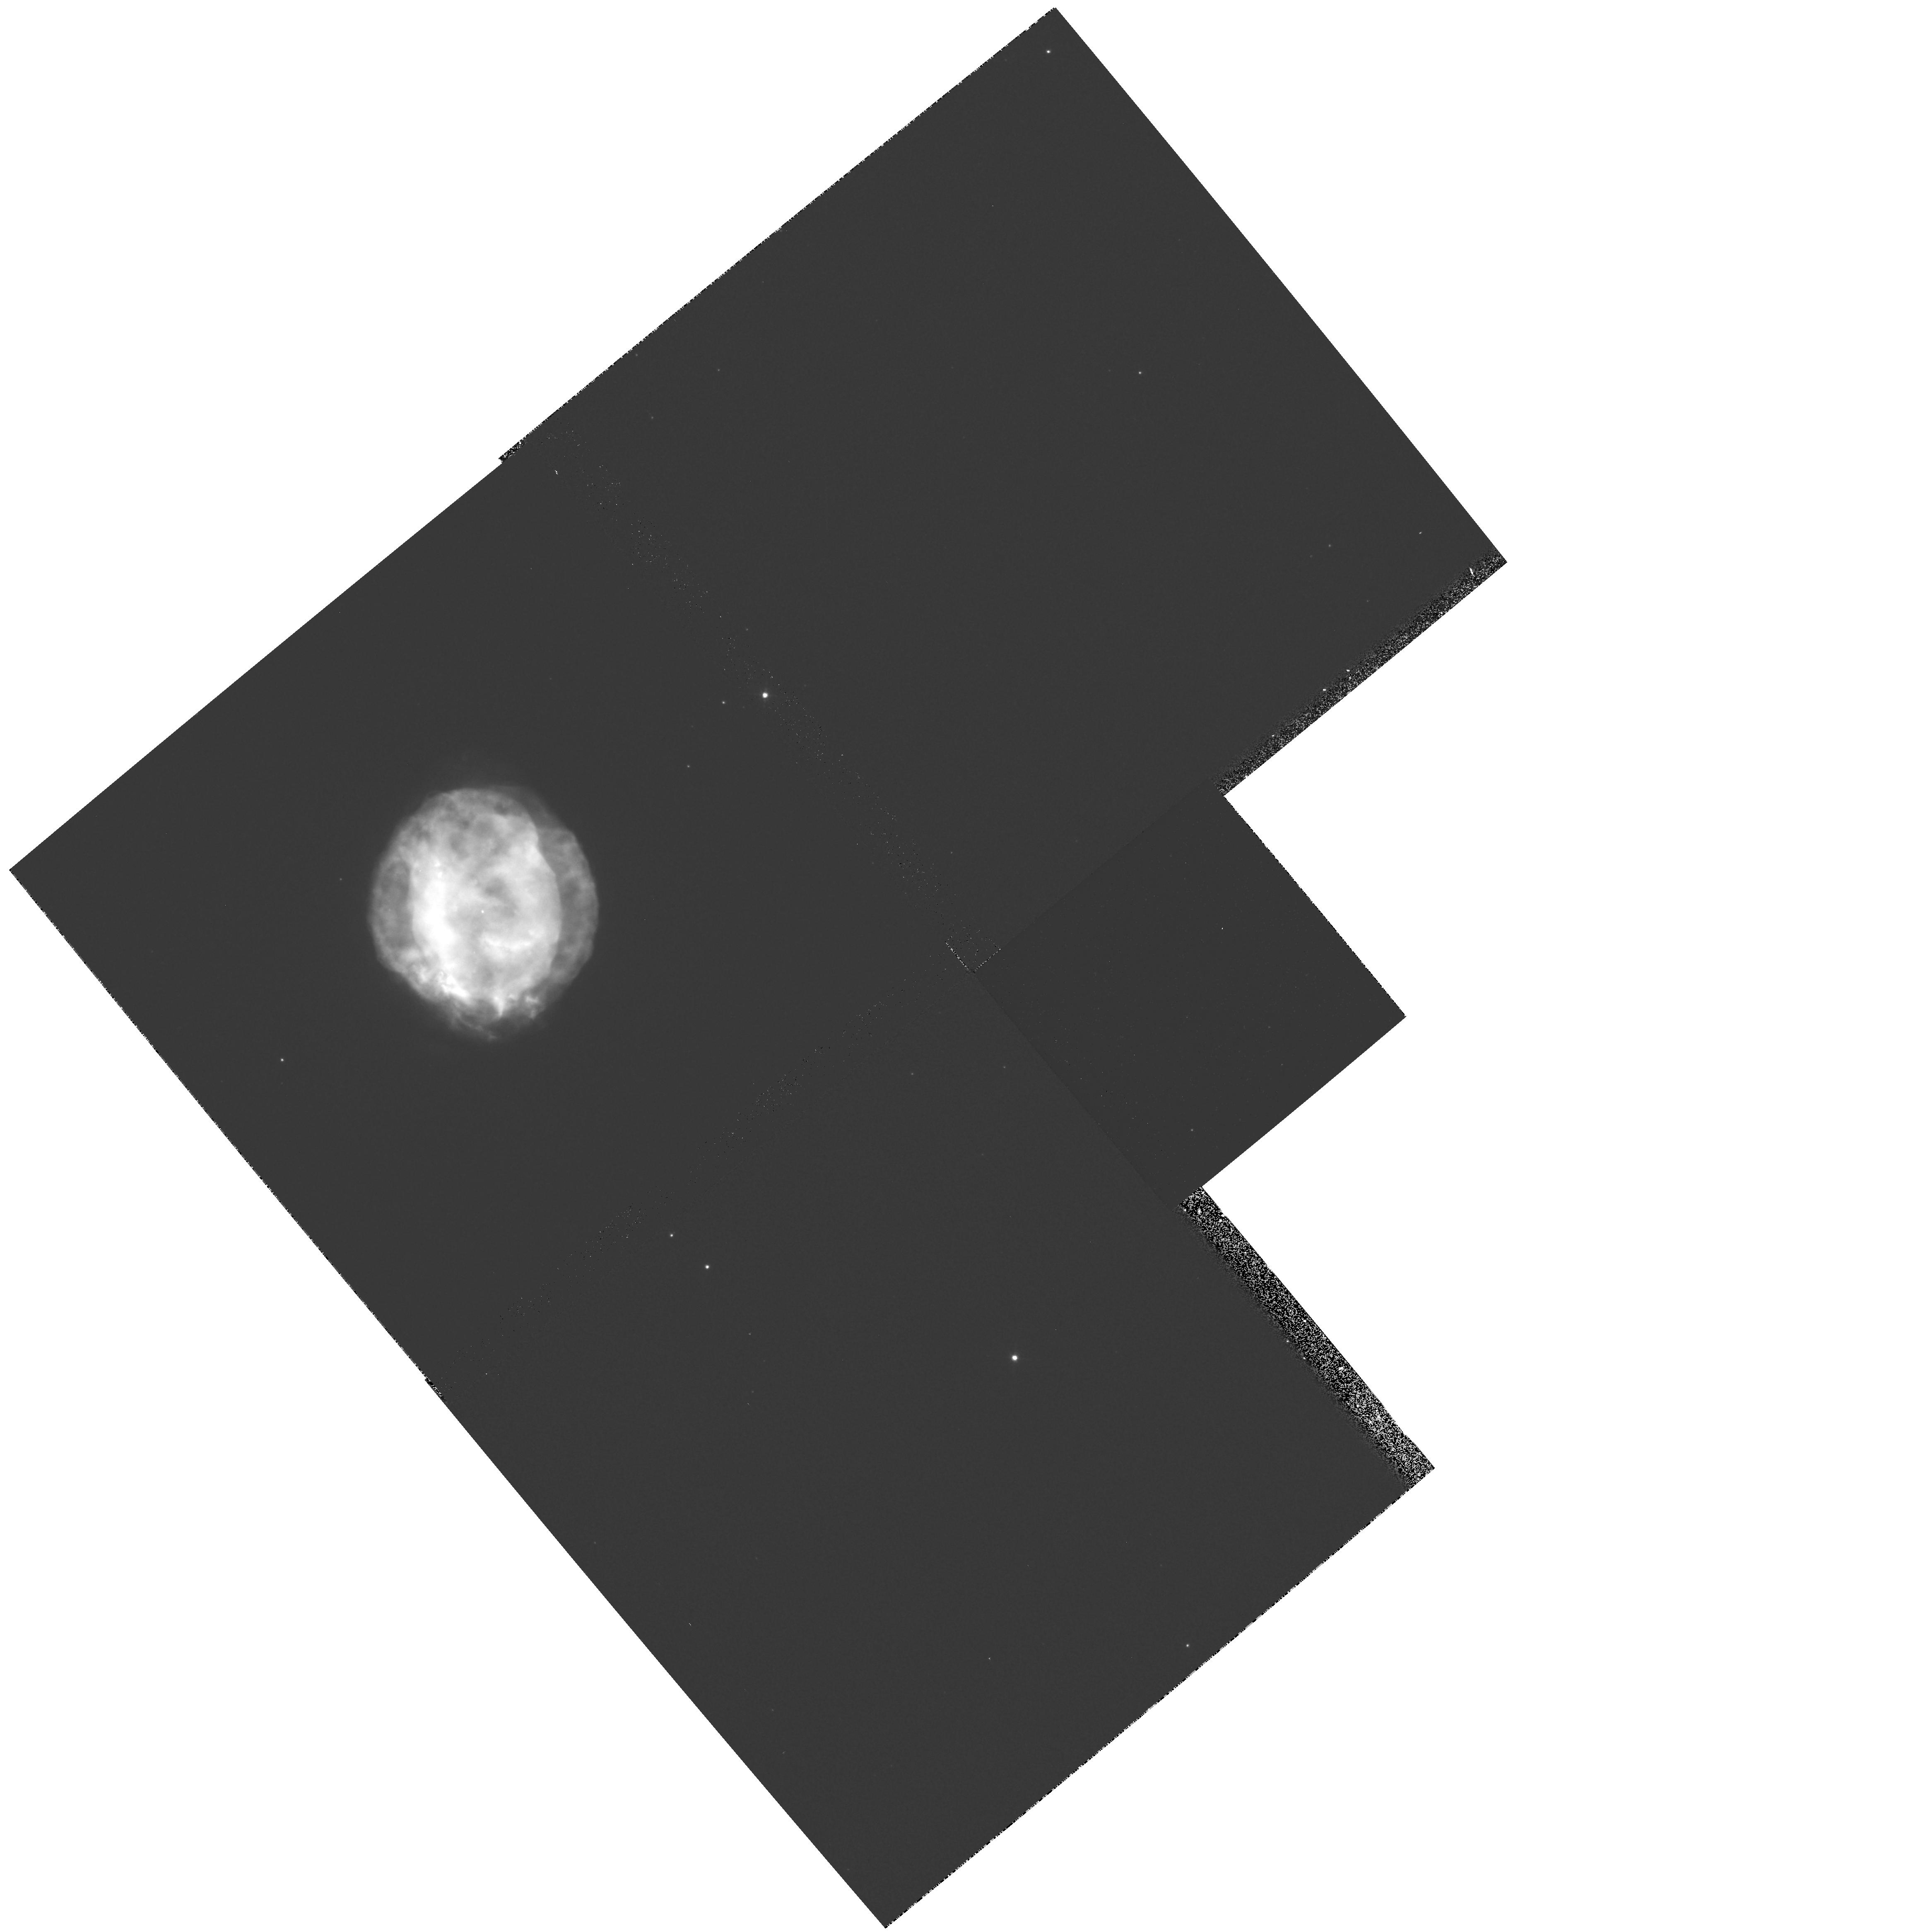
Target: NGC6818-WF. Instrument: WFPC2/PC. Filter: F656N. Exposure: 9 min. Observation ID: hst_6792_02_wfpc2_pc_f656n_u37b02

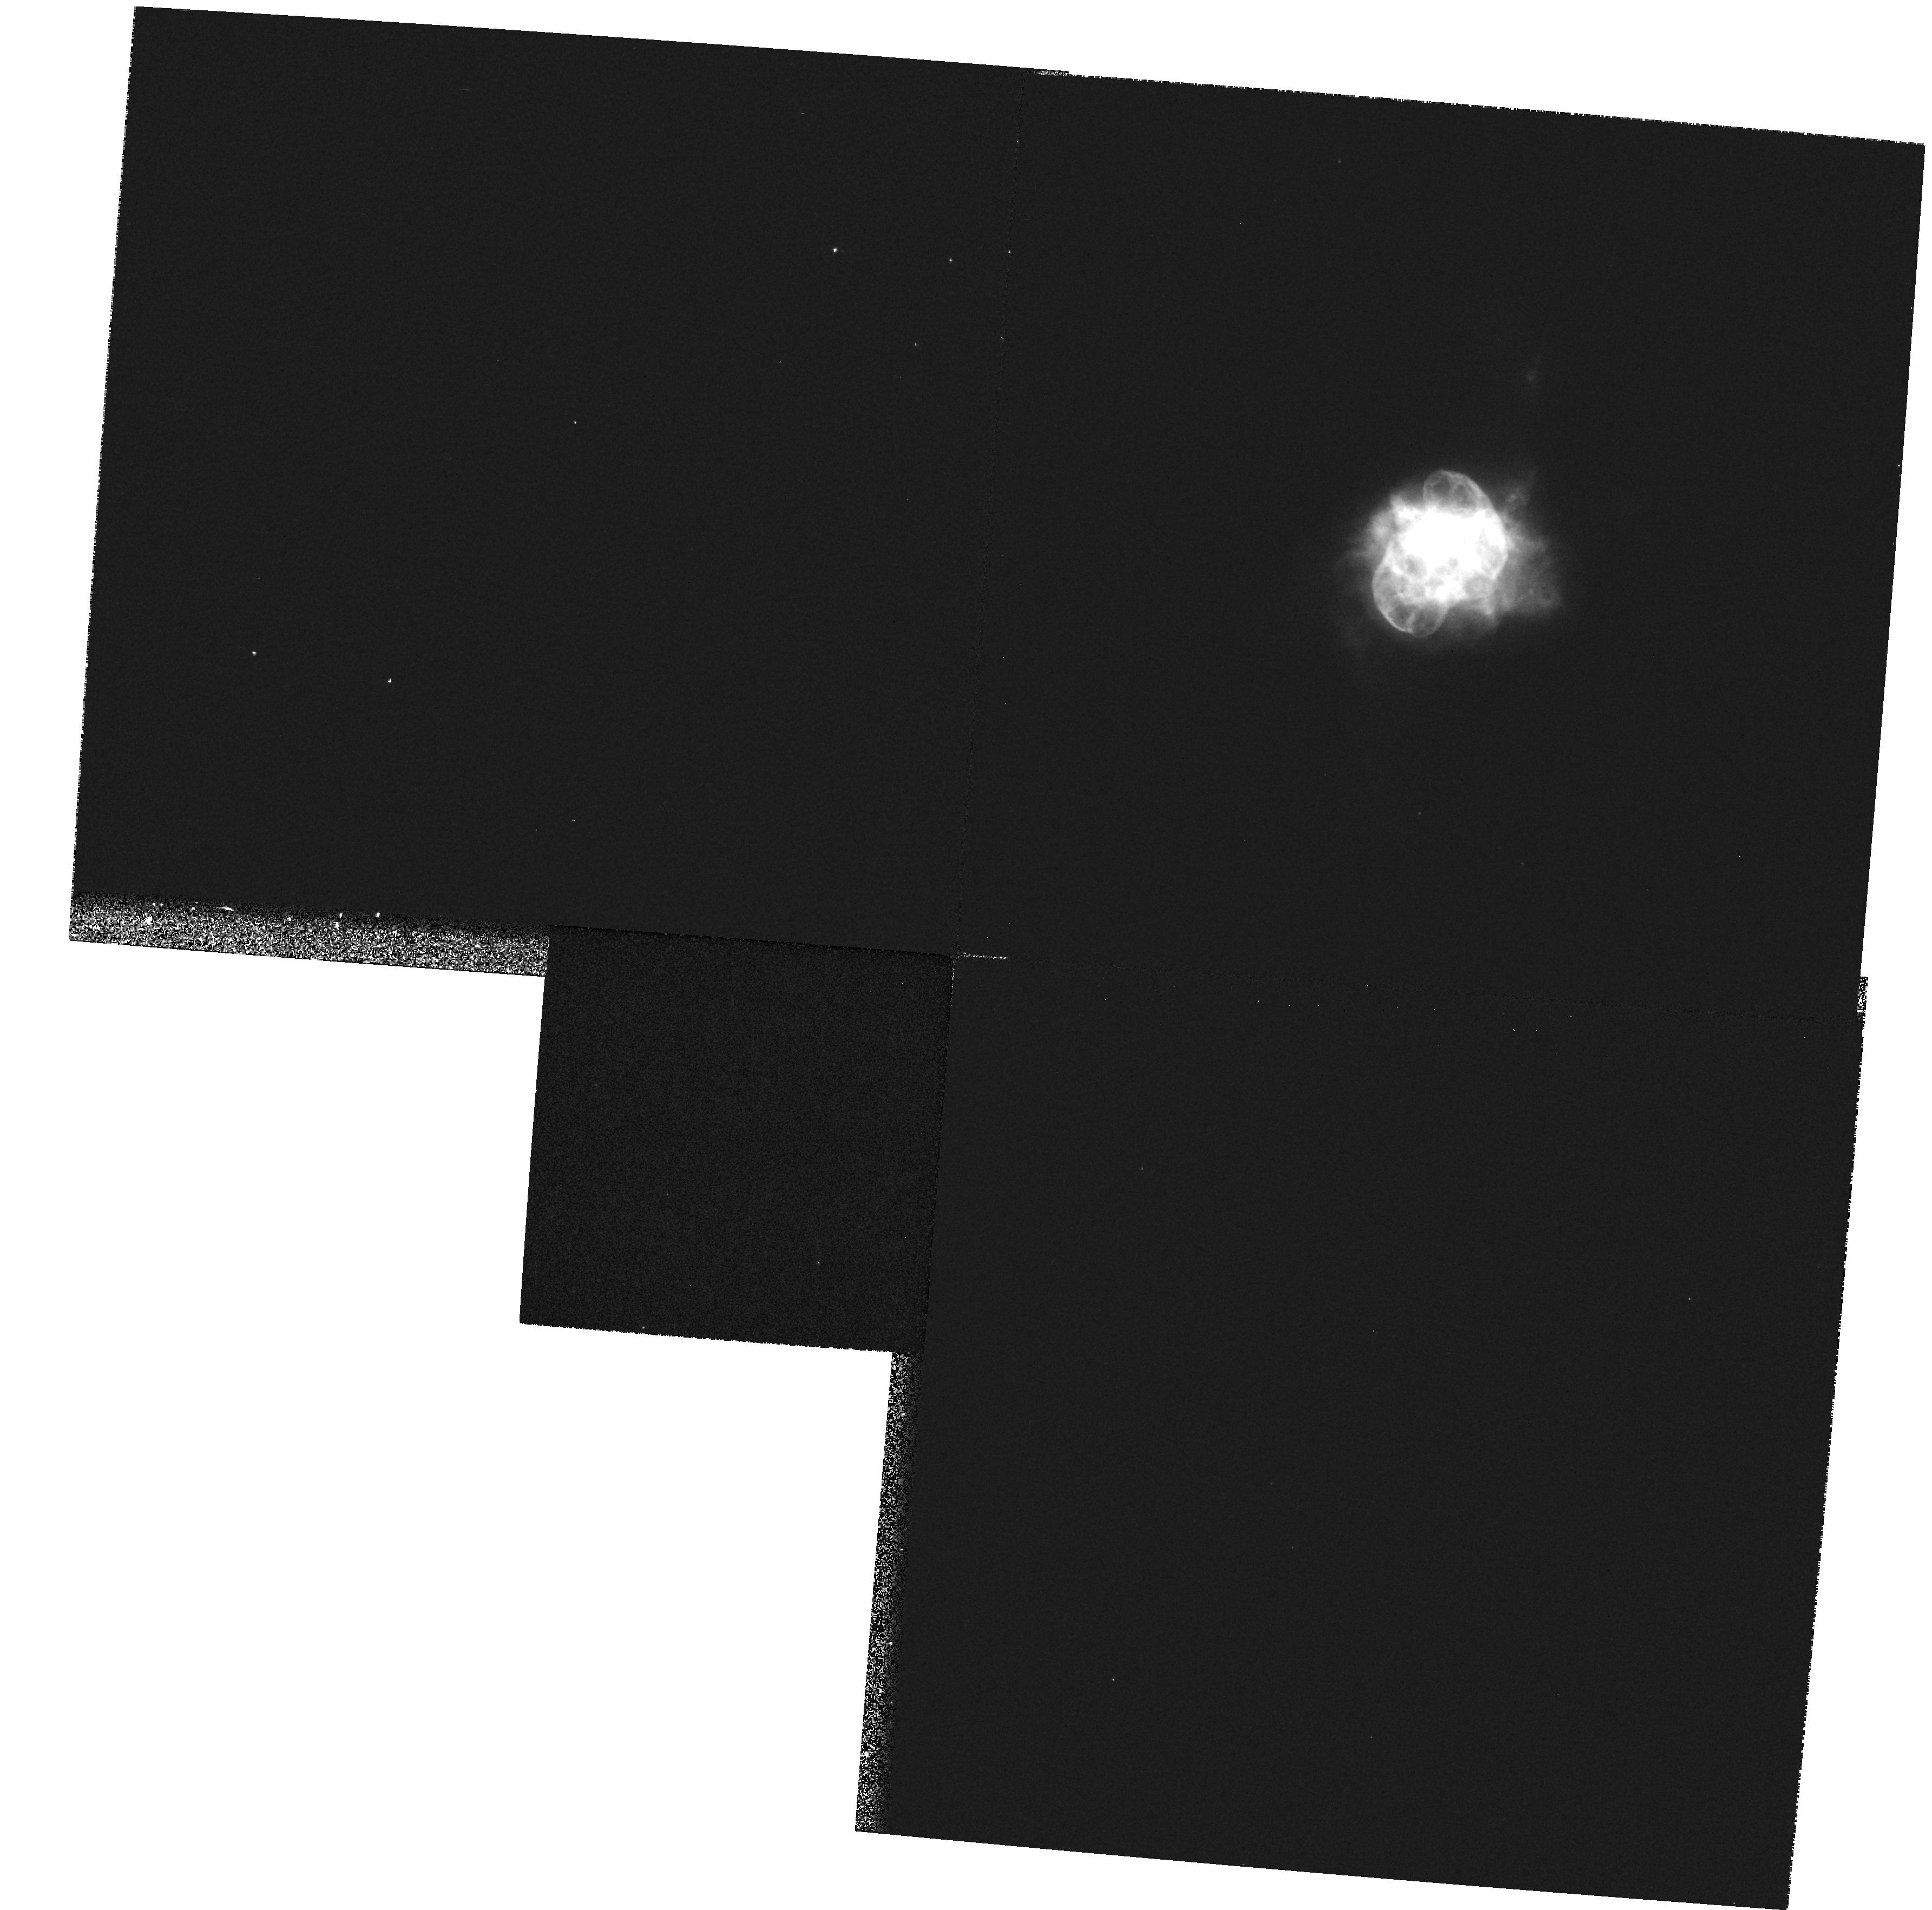
Target: NGC6210-WF. Instrument: WFPC2/PC. Filter: F487N. Exposure: 5 min. Observation ID: hst_6792_01_wfpc2_pc_f487n_u37b01

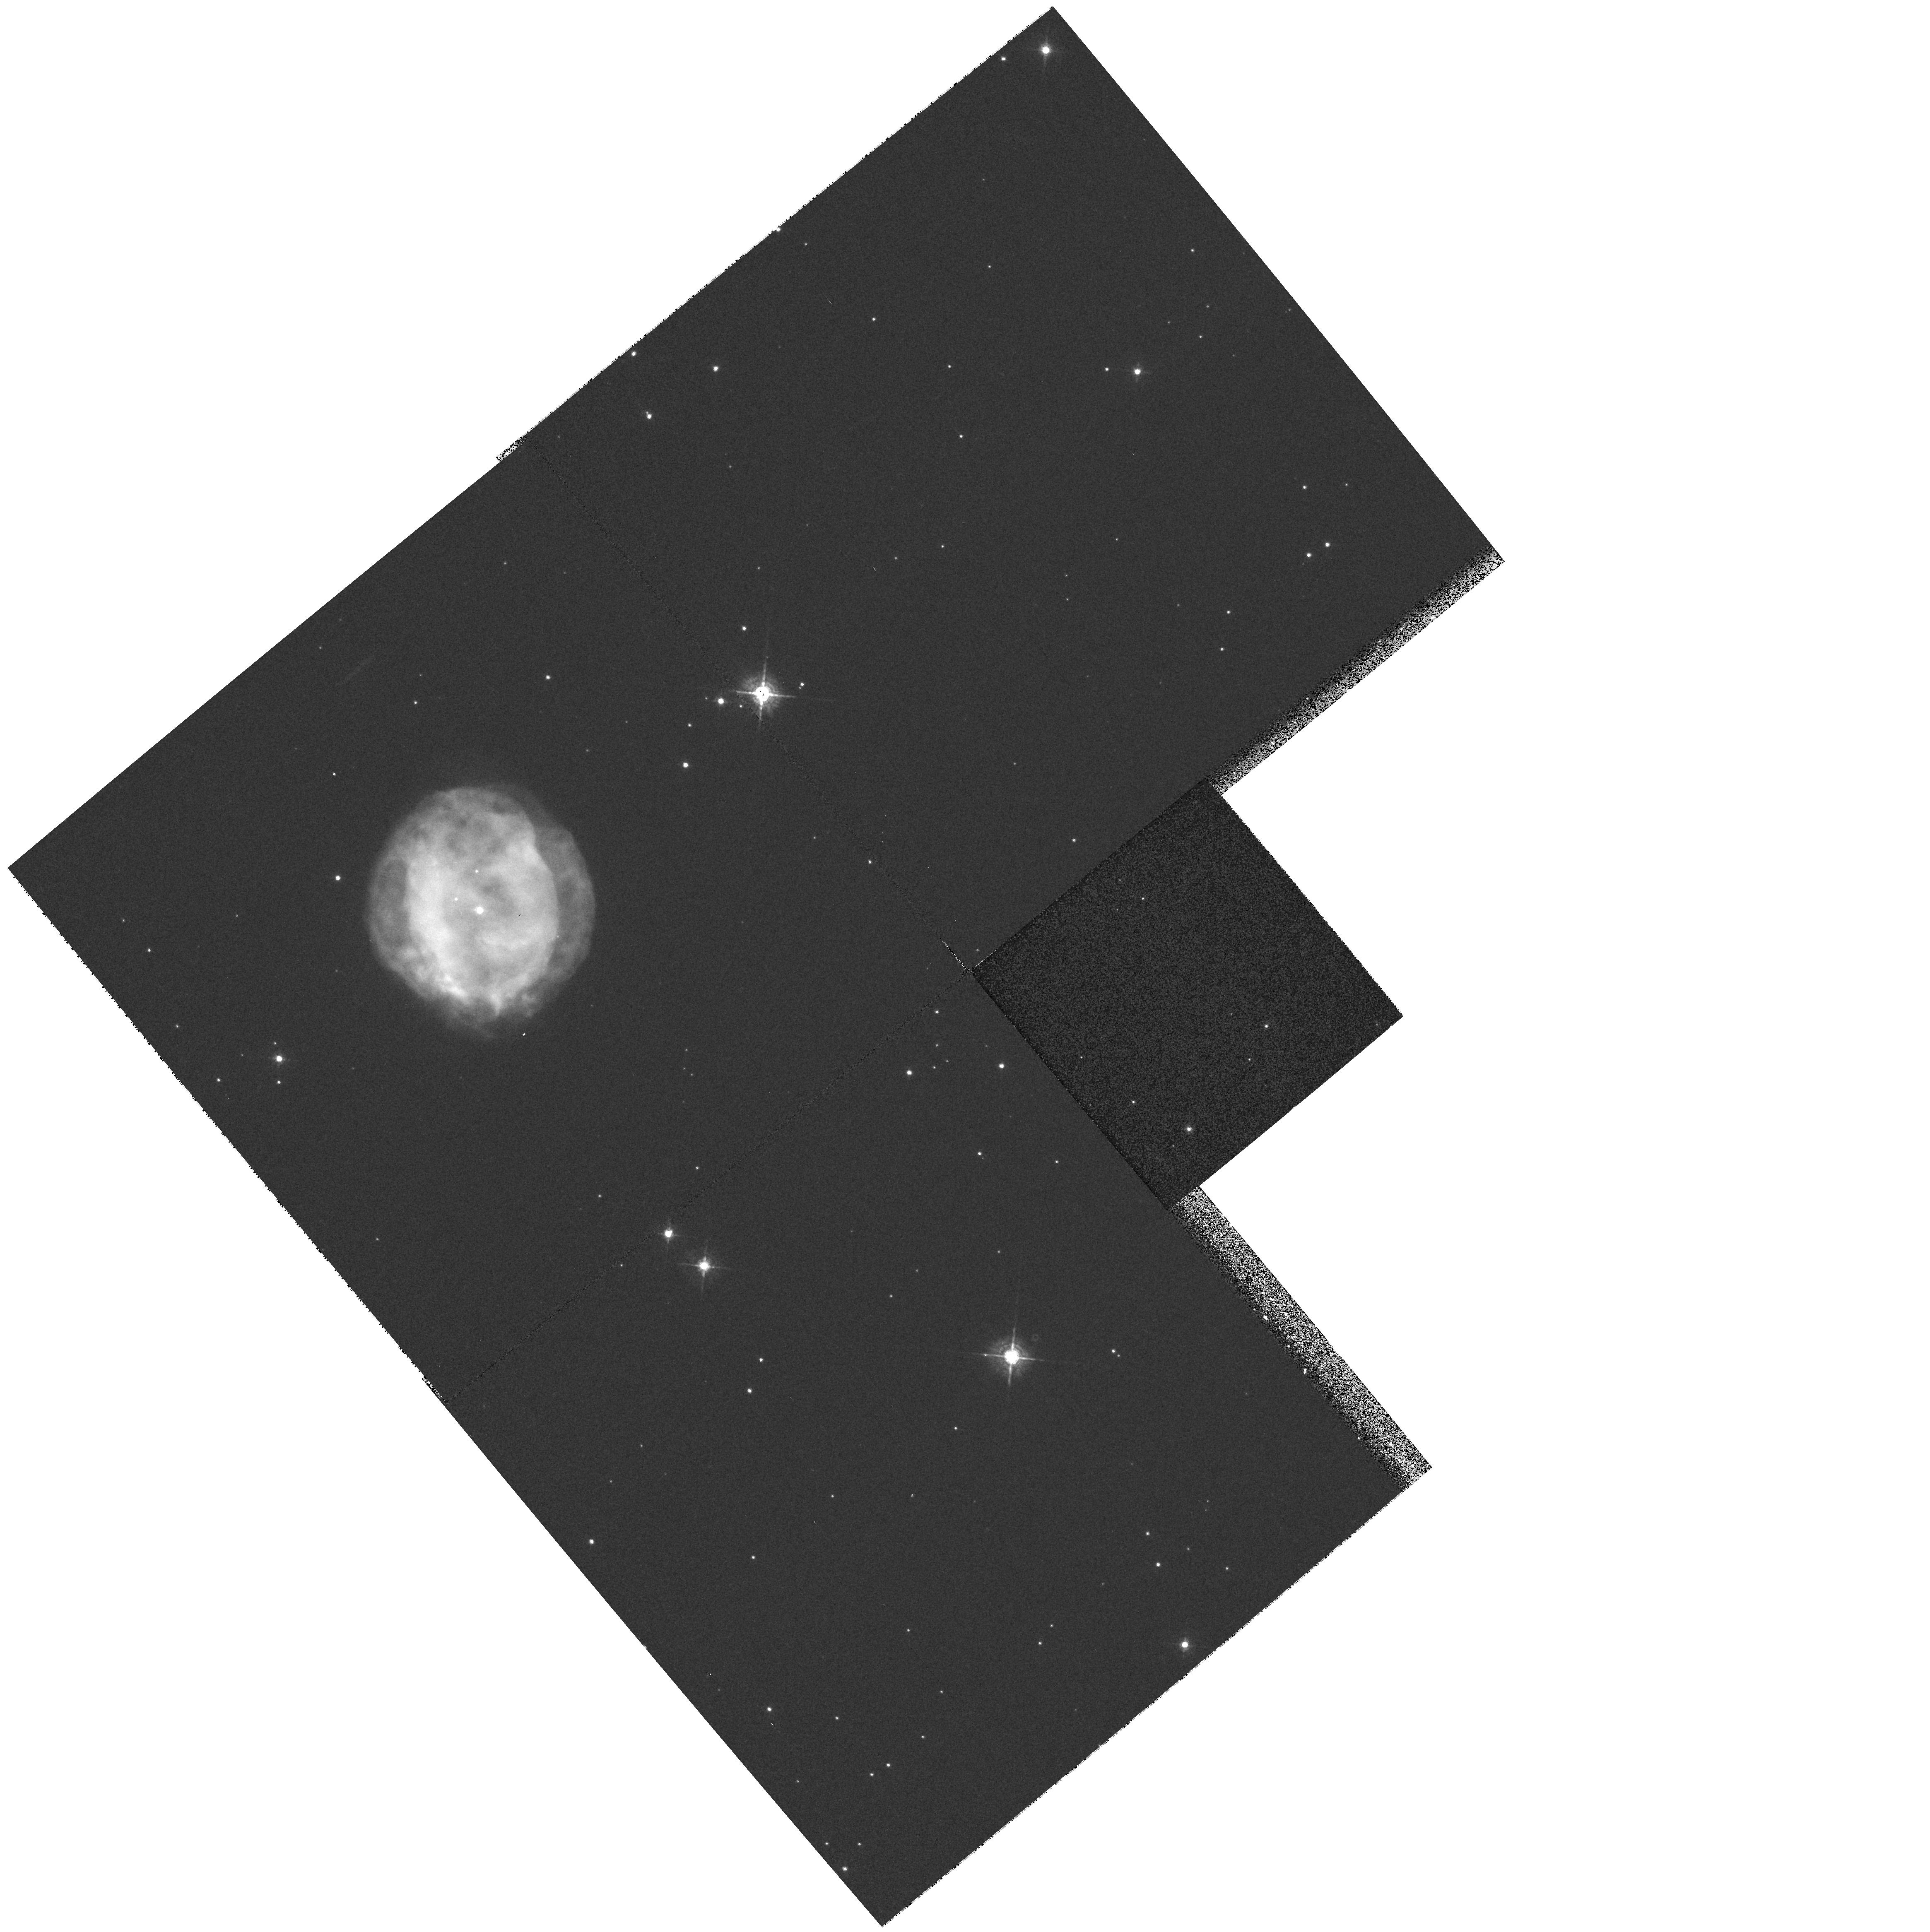
Target: NGC6818-WF. Instrument: WFPC2/PC. Filter: F547M. Exposure: 4 min. Observation ID: hst_6792_02_wfpc2_pc_f547m_u37b02

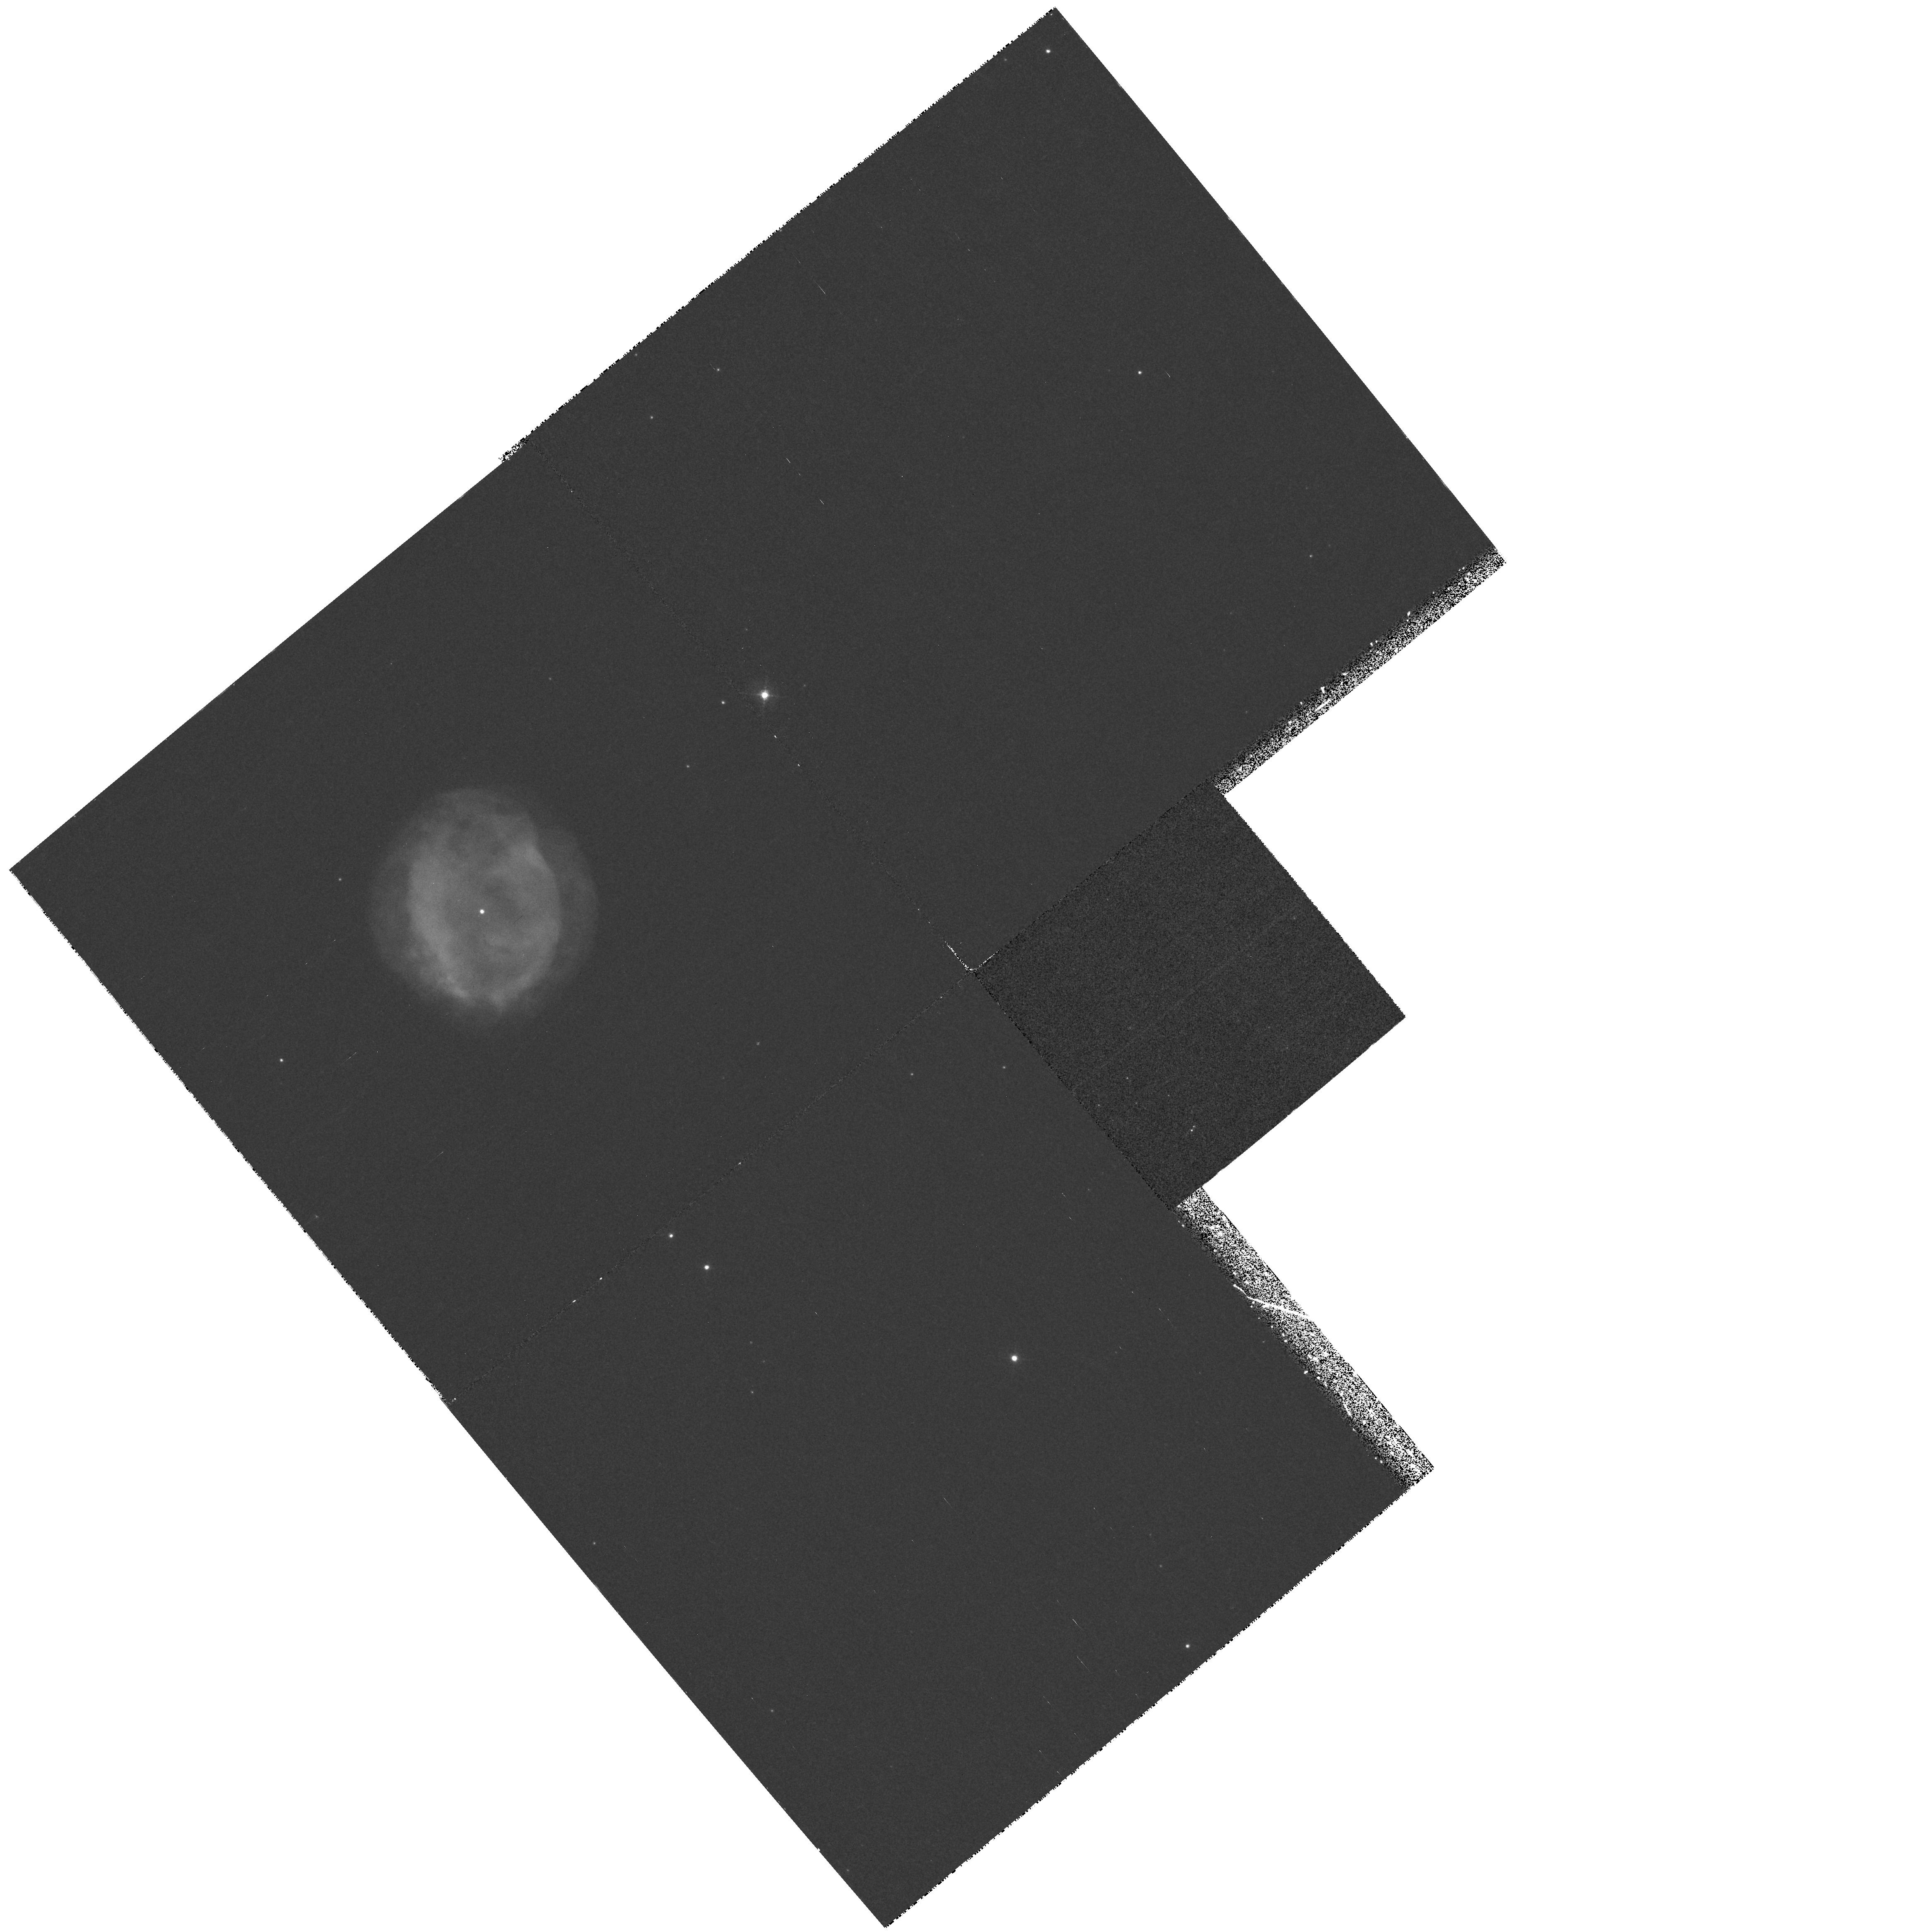
Target: NGC6818-WF. Instrument: WFPC2/PC. Filter: F437N. Exposure: 40 min. Observation ID: hst_6792_02_wfpc2_pc_f437n_u37b02

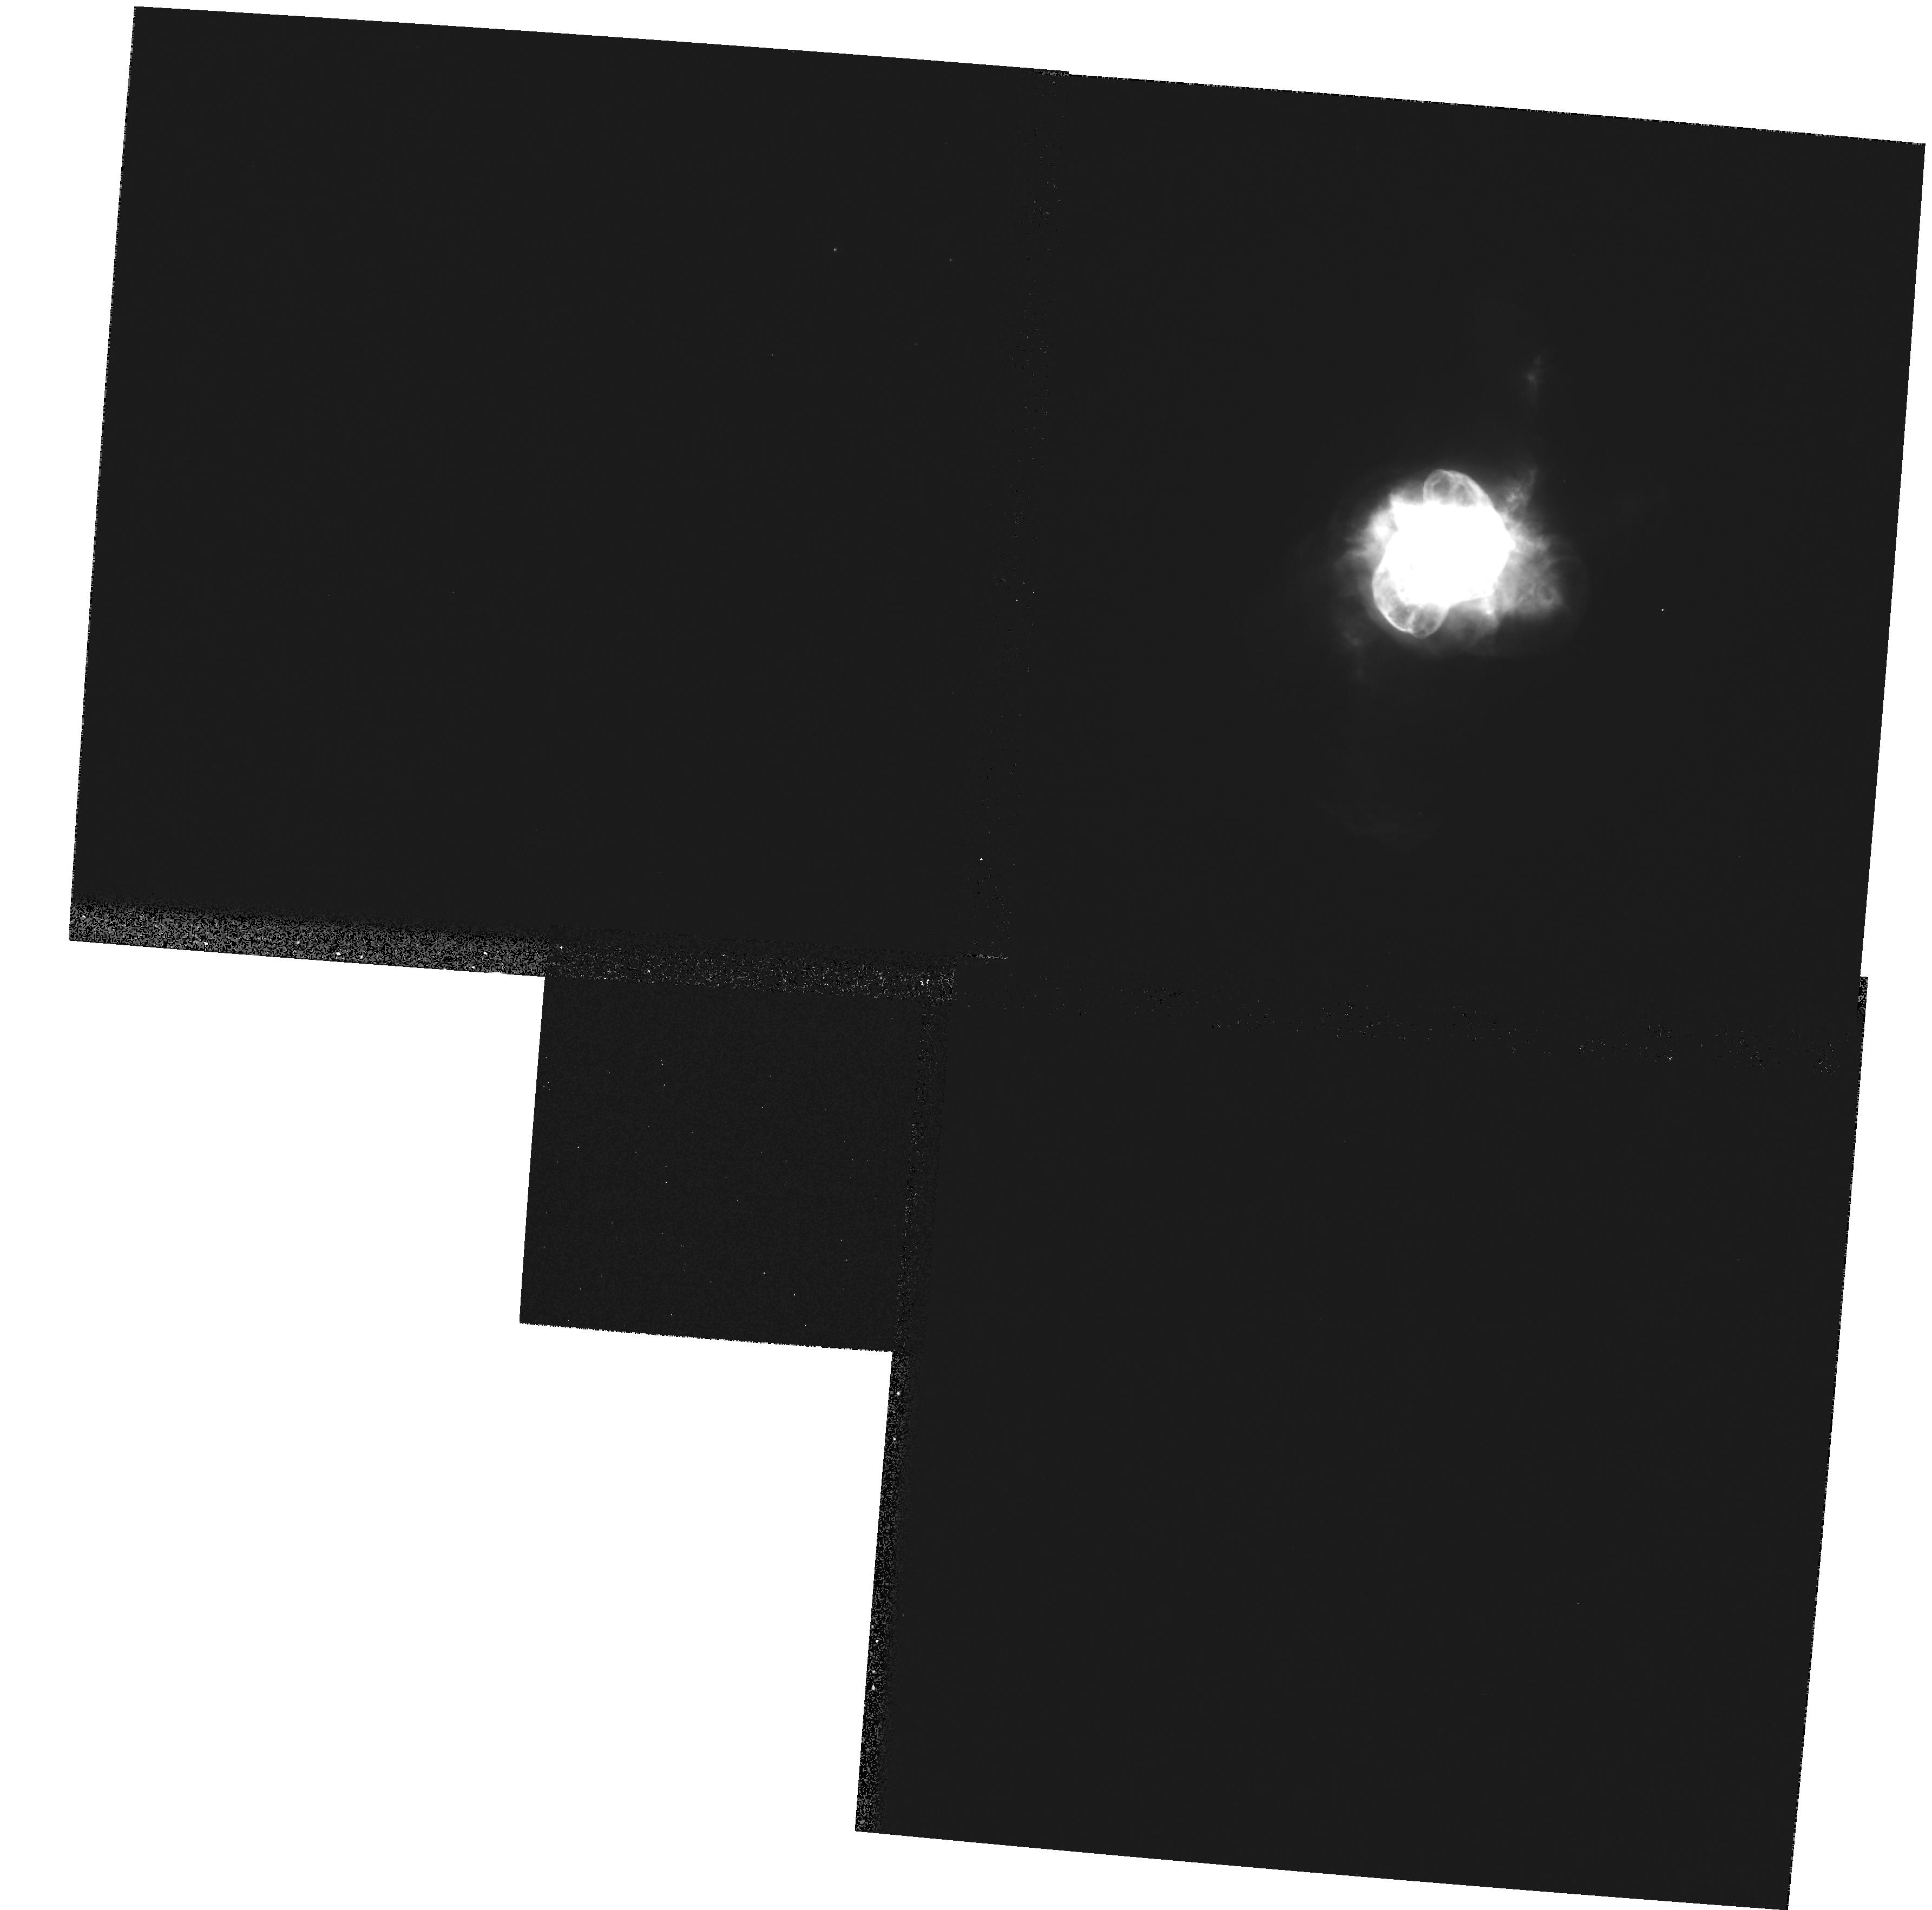
Target: NGC6210-WF. Instrument: WFPC2/PC. Filter: F502N. Exposure: 5 min. Observation ID: hst_6792_01_wfpc2_pc_f502n_u37b01

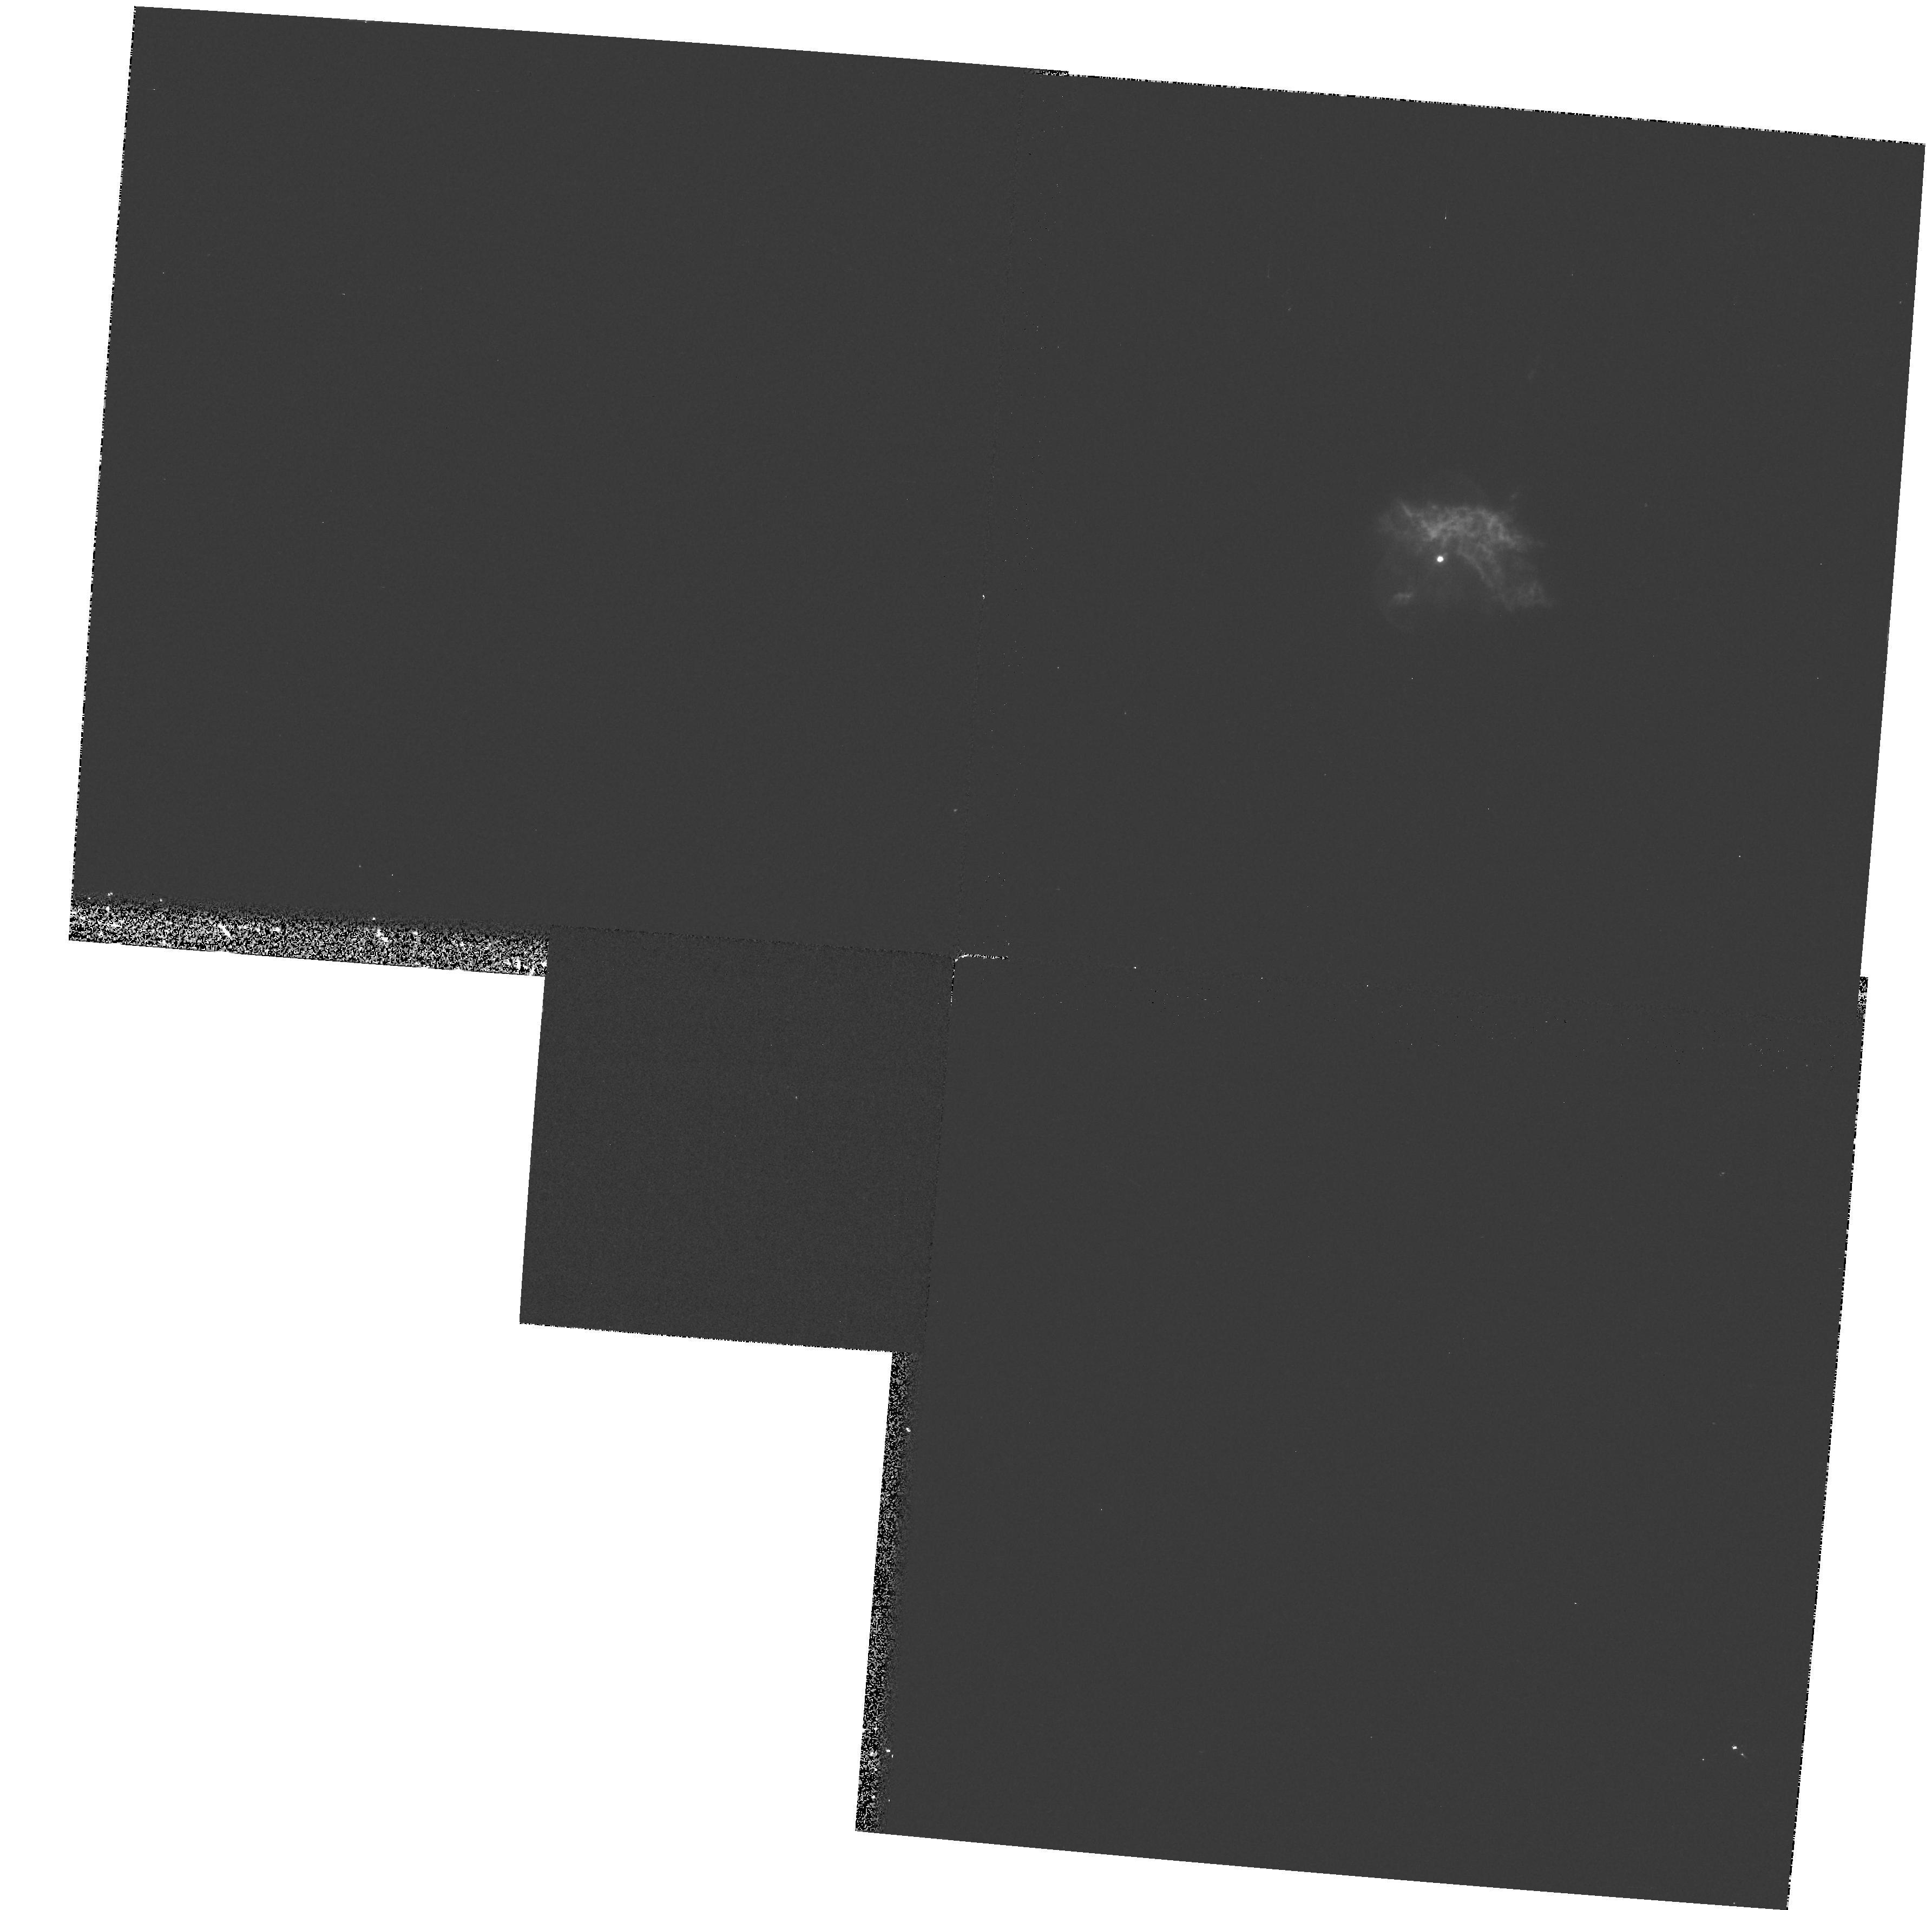
Target: NGC6210-WF. Instrument: WFPC2/PC. Filter: F375N. Exposure: 8 min. Observation ID: hst_6792_01_wfpc2_pc_f375n_u37b01

Planetary Nebulae With Supporting Infrared Data (PI: Rubin, Robert H.)

Recent work has shown that nebular abundances derived from recombination lines are up to a factor of five larger than those obtained from the traditional optical/UV collisionally excited lines. These can be brought into agreement at the higher value if large unexplained temperature fluctuations (t^2) exist. We have been granted observing time on ISO to do IR spectroscopy of two planetary nebulae (PNs) to address this problem. The ISO line data and cospatial optical/UV spectra (including high dispersion IUE), will permit the measurement of the average N_e, T_e, and t^2 for several ionic species not possible previously. This provides information on how t^2 depends on level of ionization or excitation of the gas. Here we propose to complement the above macroscopic knowledge by observing the same PNs with several WFPC2 narrow filters in order to understand the origin of physical conditions on the microscopic scale (~ 0.1''). With the significantly improved resolution afforded by HST, there will be new knowledge of the morphology, stellar wind -- gas interactions, and N_e structure. More realistic photoionization and dynamical models should result. Our goals are to understand the conditions within the nebulae and the physical origin of the inferred T_e variations, and to find a prescription for determining reliable nebular abundances - fundamental to understanding the chemical evolution of the Galaxy.